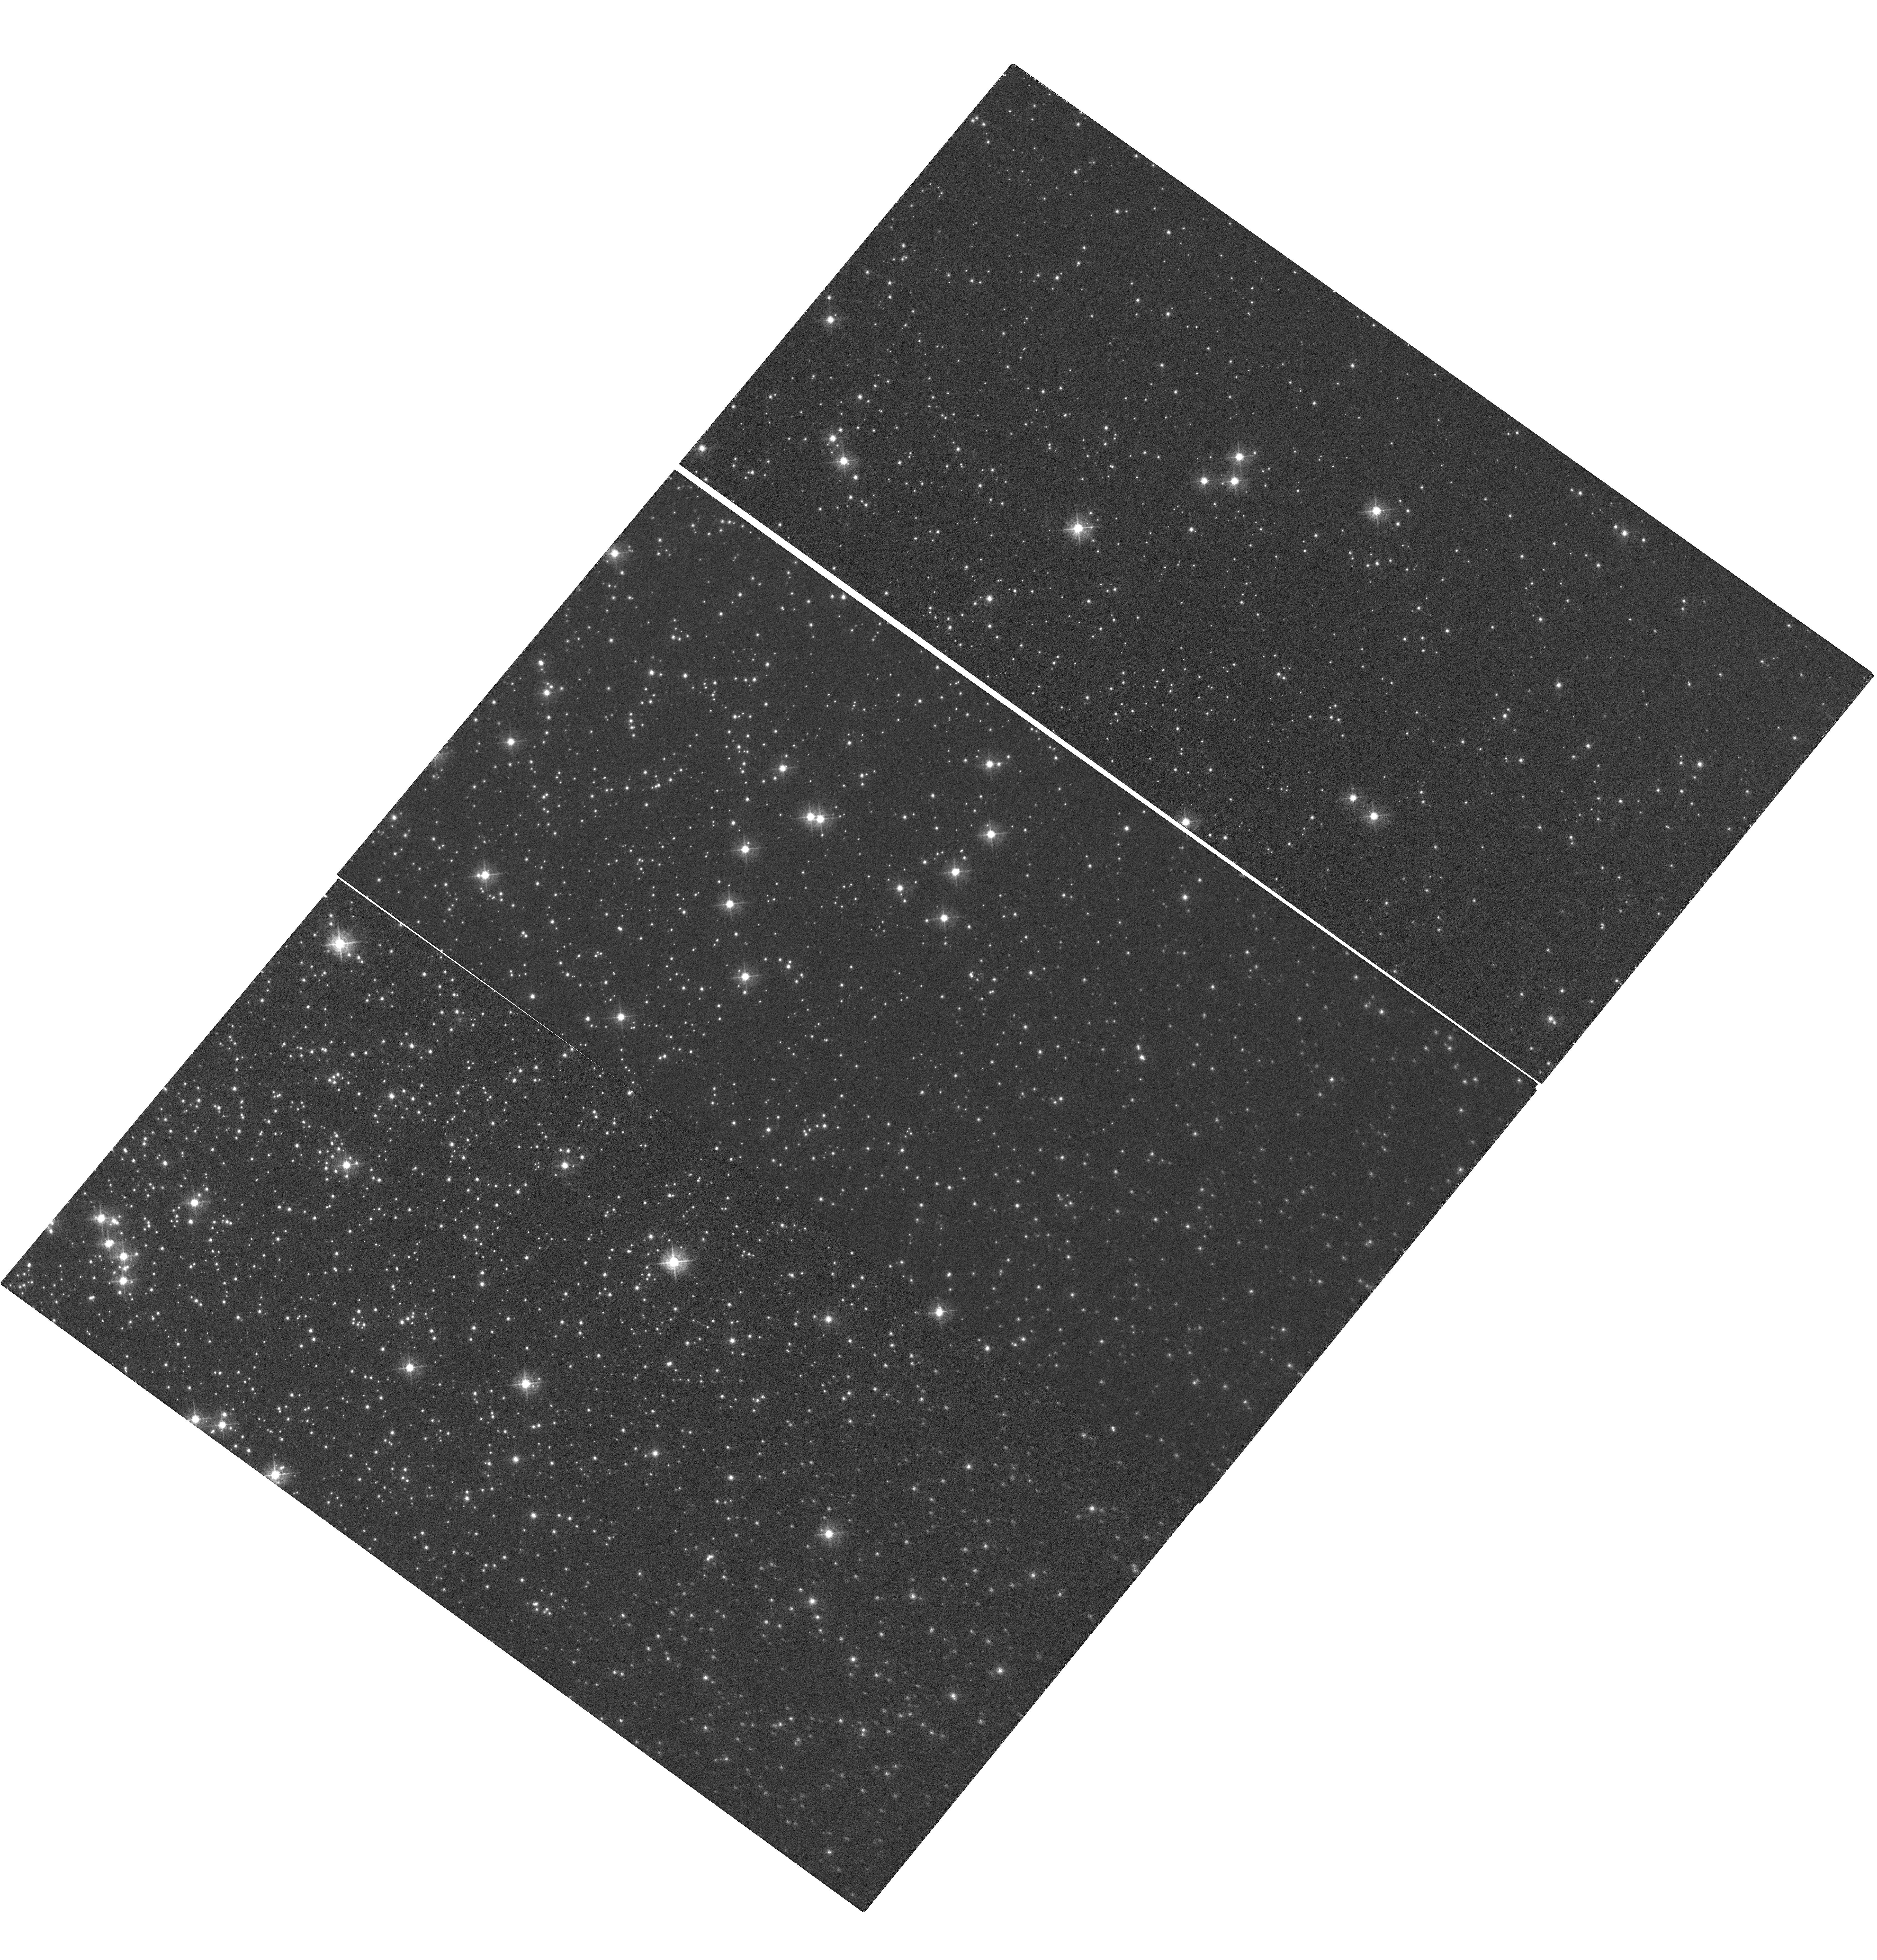
Target: NGC-104. Instrument: WFC3/UVIS. Filter: F502N. Exposure: 1.8 h. Observation ID: hst_15721_02_wfc3_uvis_f502n_ie0f02

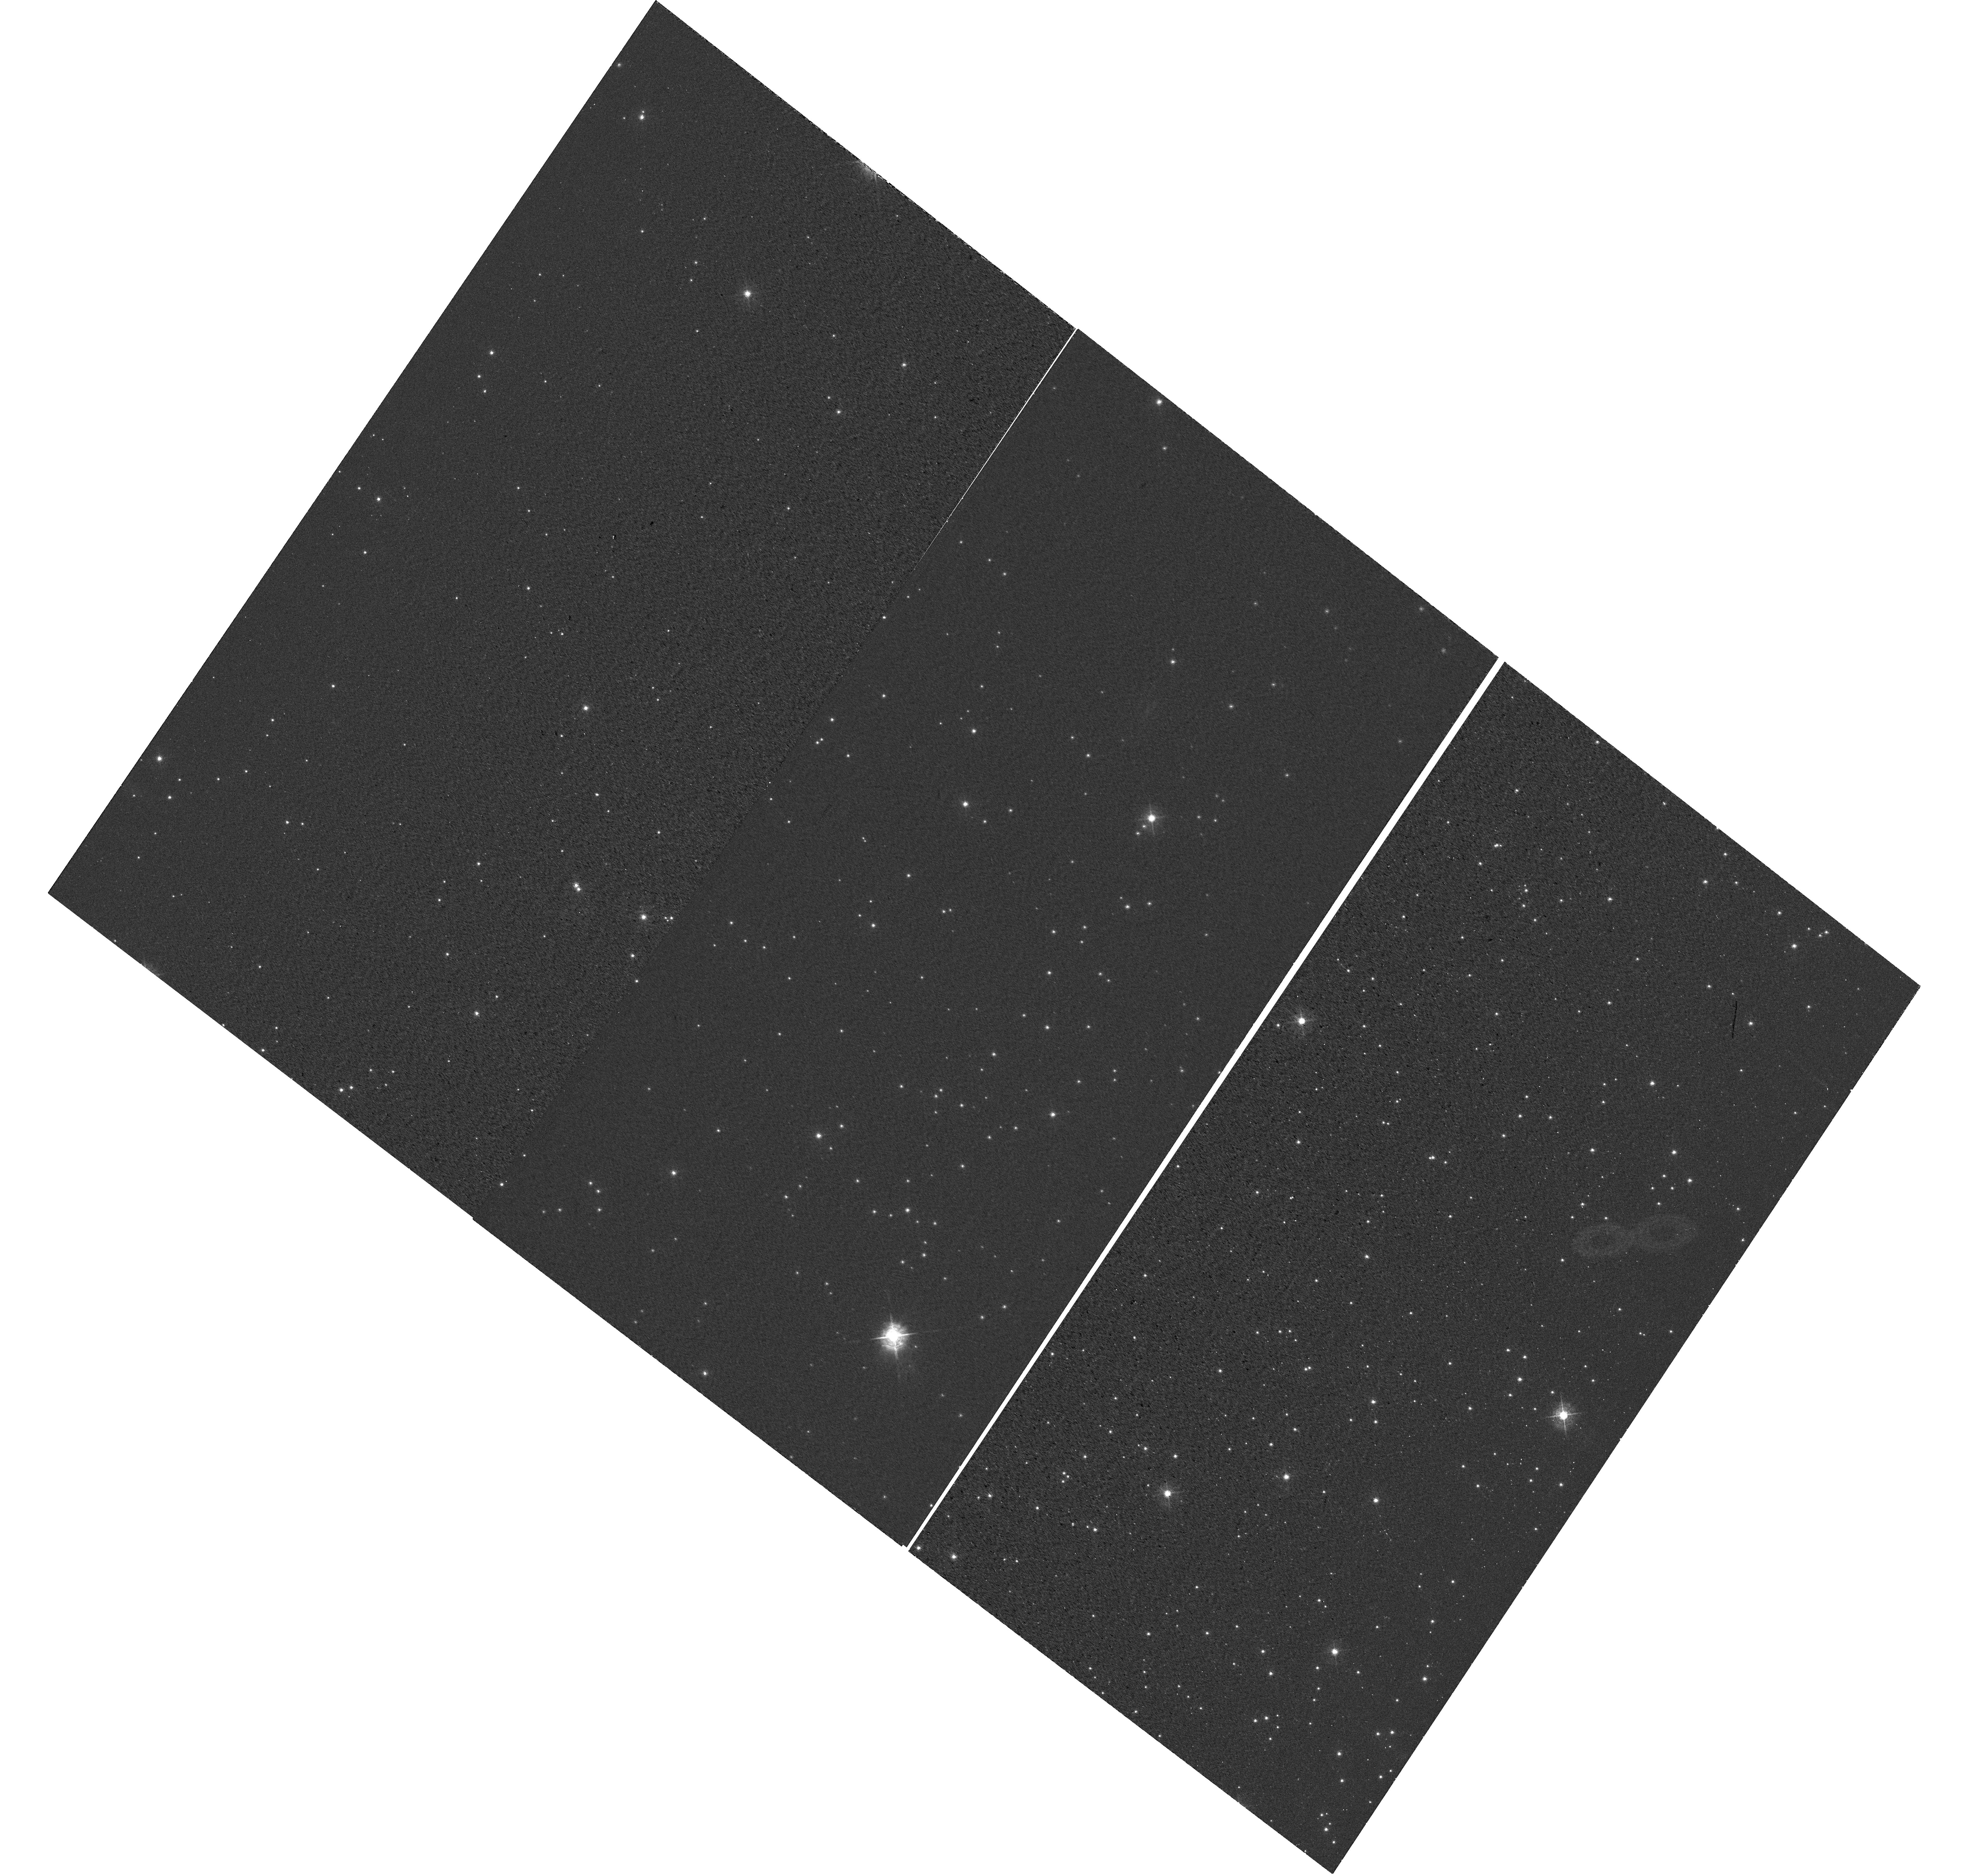
Target: NGC-6791. Instrument: WFC3/UVIS. Filter: F502N. Exposure: 30 min. Observation ID: hst_15721_01_wfc3_uvis_f502n_ie0f01

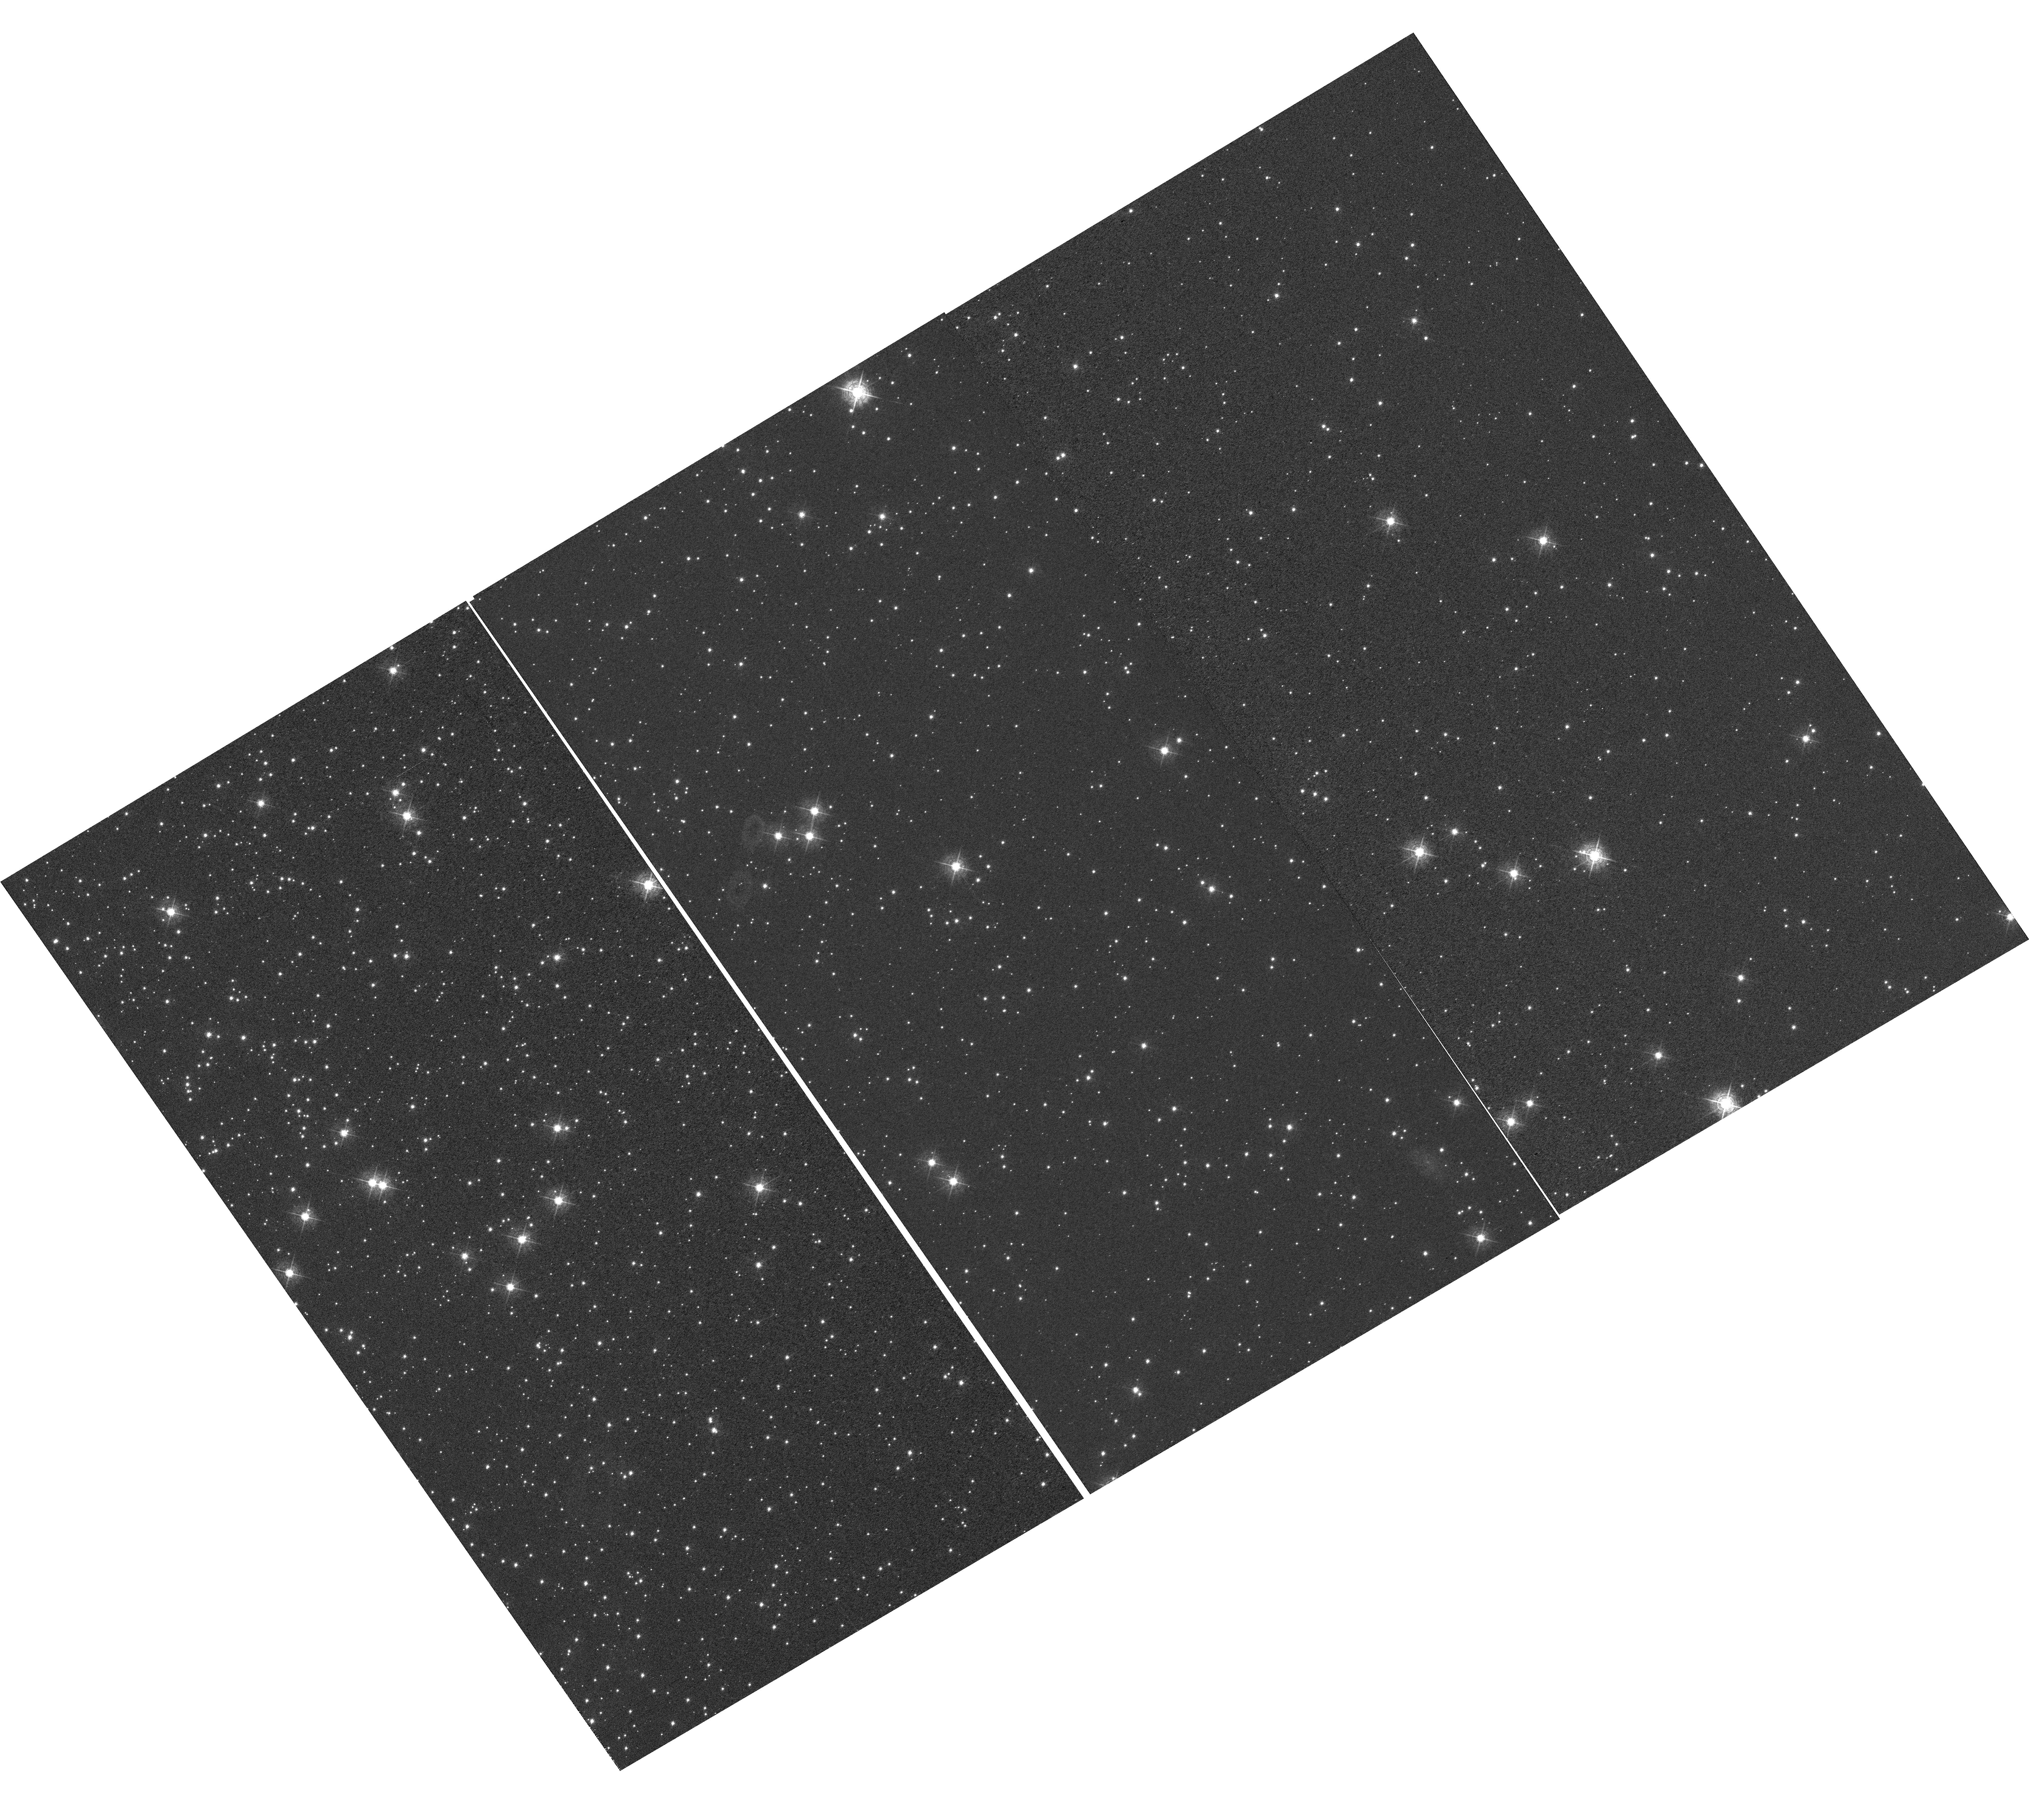
Target: NGC-104. Instrument: WFC3/UVIS. Filter: F502N. Exposure: 1.8 h. Observation ID: hst_15721_04_wfc3_uvis_f502n_ie0f04

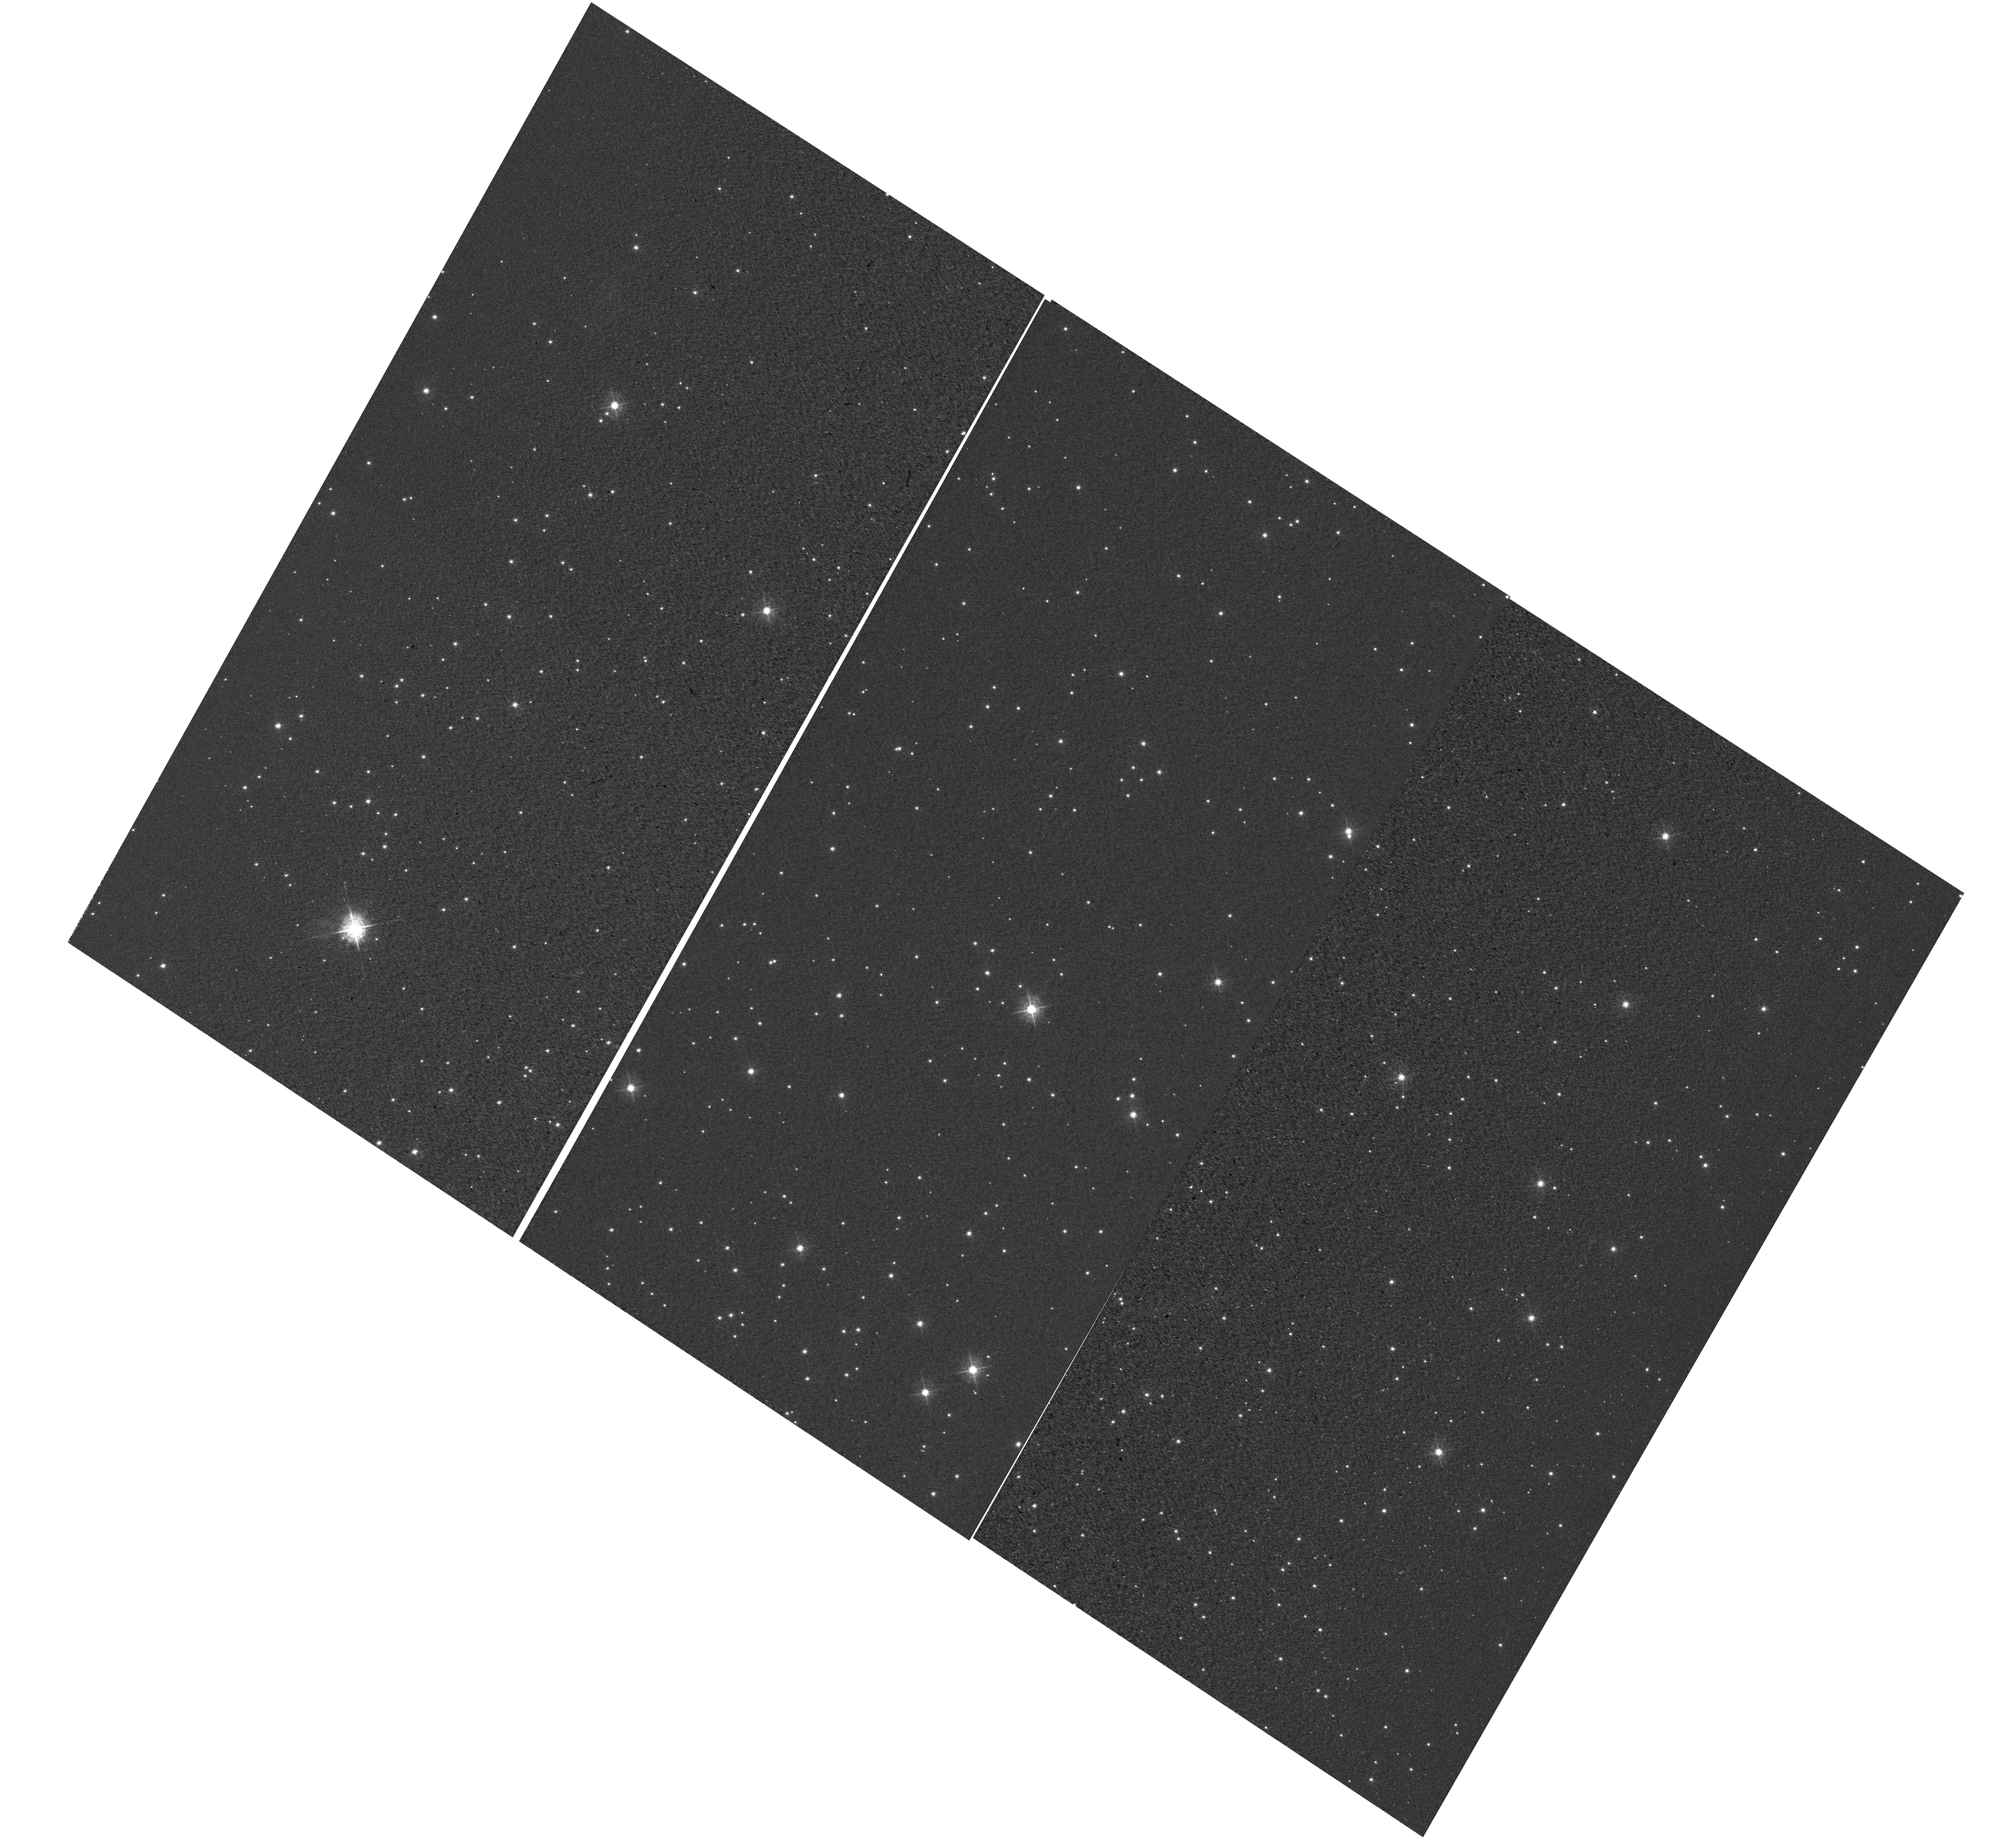
Target: NGC-6791. Instrument: WFC3/UVIS. Filter: F502N. Exposure: 30 min. Observation ID: hst_15721_03_wfc3_uvis_f502n_ie0f03

WFC3 UVIS CTE Monitor (Star Cluster) (PI: Khandrika, Harish)

The UVIS star cluster-based CTE Monitor program aims to monitor the degrading Charge Transfer Efficiency (CTE) with changing epoch, as well as varying target brightness and image background. The aperture phometry-based CTE model and the empirical pixel-based CTE correction are directly updated by the results of this proposal. The sparse cluster NGC 6791, and the dense field NGC 104 of 47 Tuc are the targets for this proposal (as they were for the former proposals). This allows for comparison with former CTE loss as well as changing CTE with field crowding. ACS has also observed NGC 104 with varying post flash levels, allowing for direct comparison between the two instruments CTEs, as well as changing post flash.